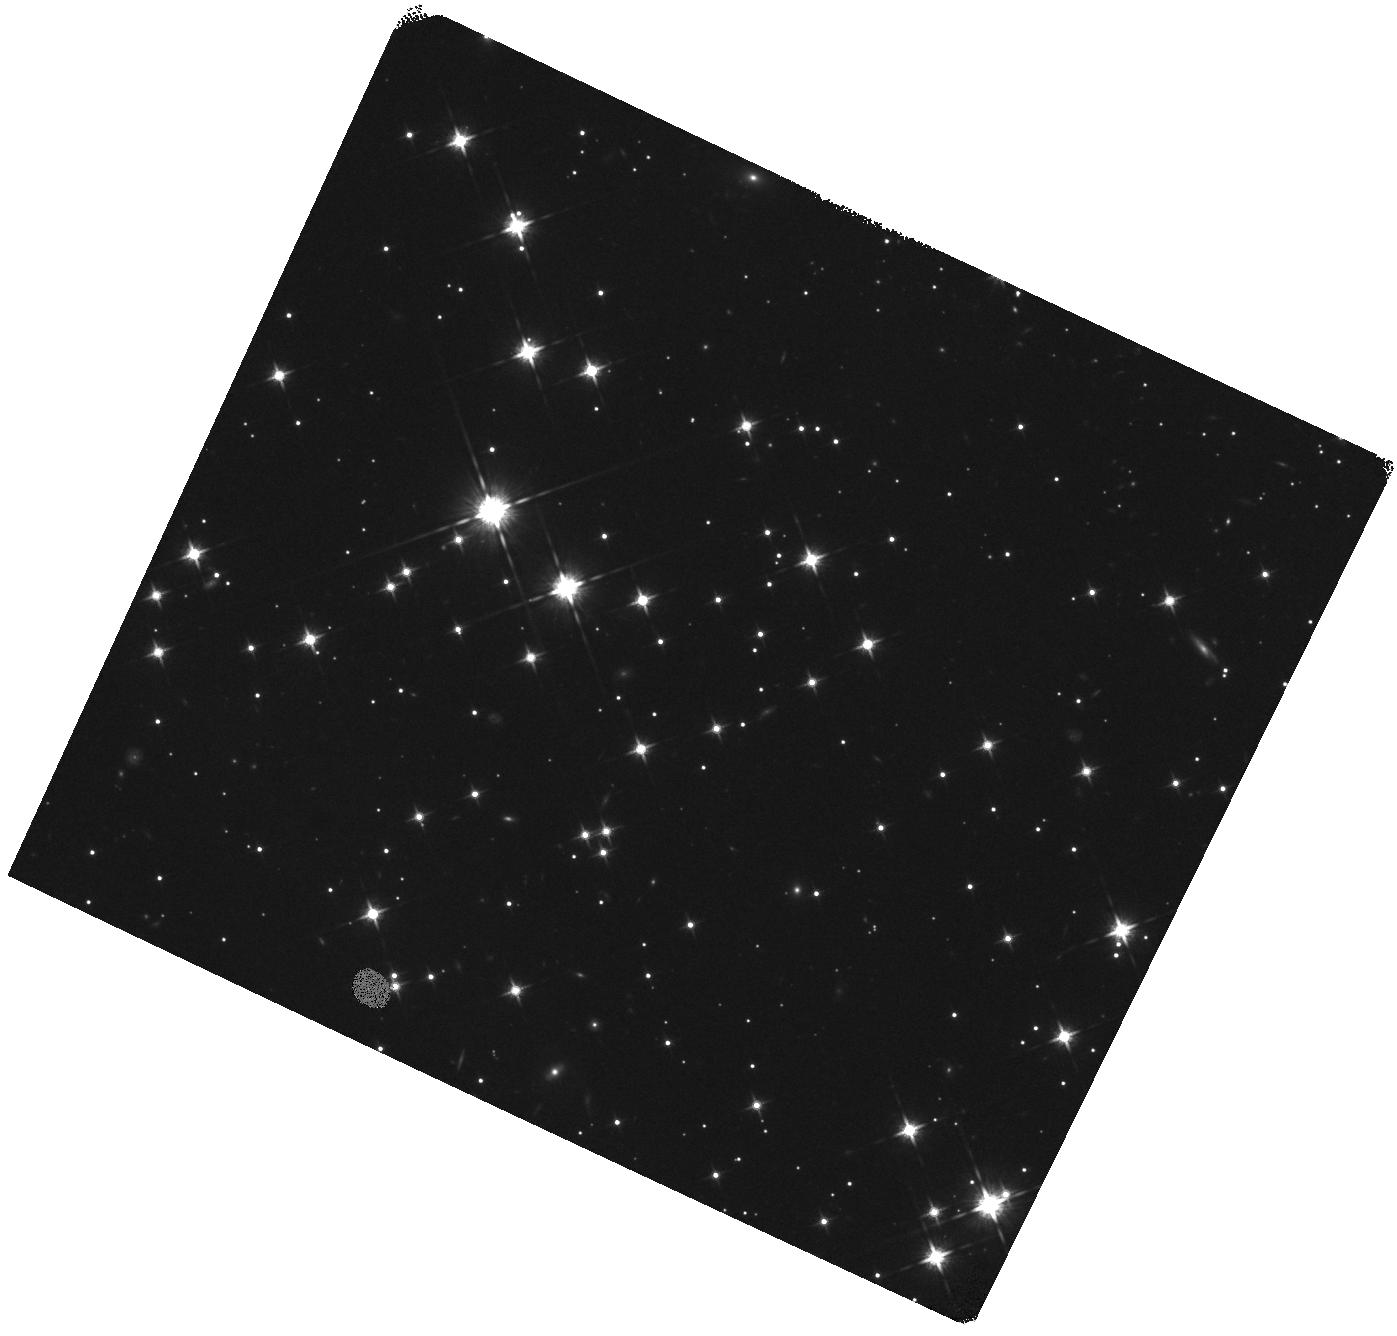
Target: SGR-J0418+5729. Instrument: WFC3/IR. Filter: F125W. Exposure: 15 min. Observation ID: hst_16019_03_wfc3_ir_f125w_ie7703

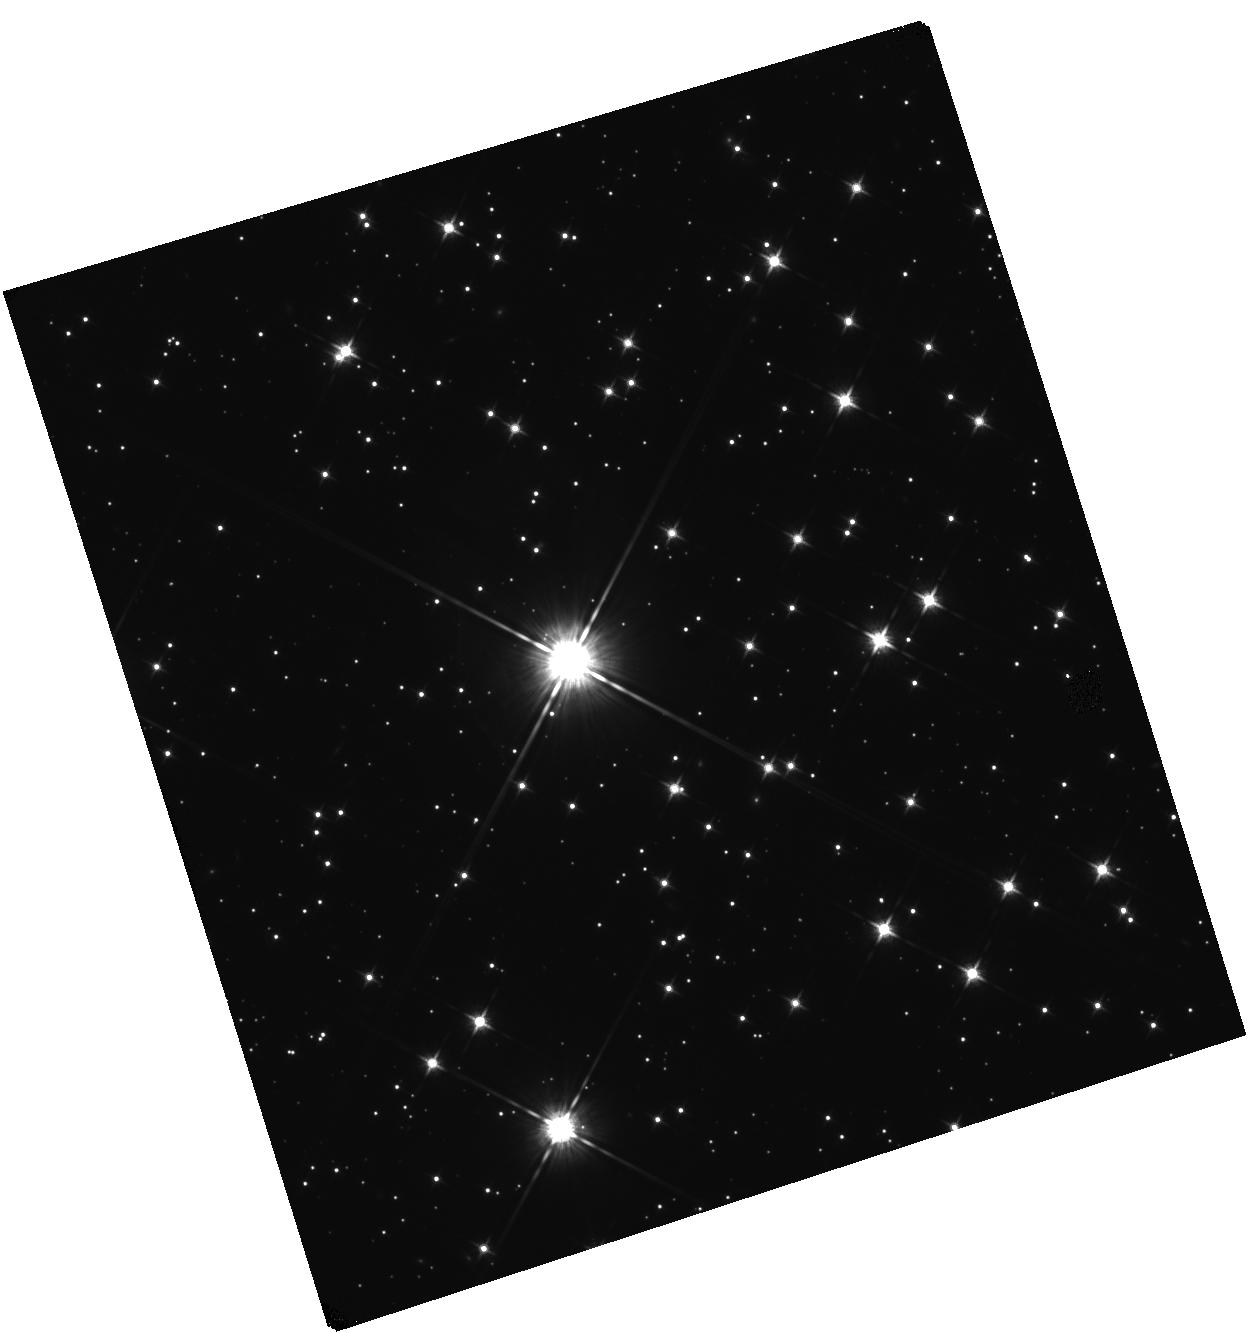
Target: SGR0755-2933. Instrument: WFC3/IR. Filter: F125W. Exposure: 15 min. Observation ID: hst_16019_24_wfc3_ir_f125w_ie7724

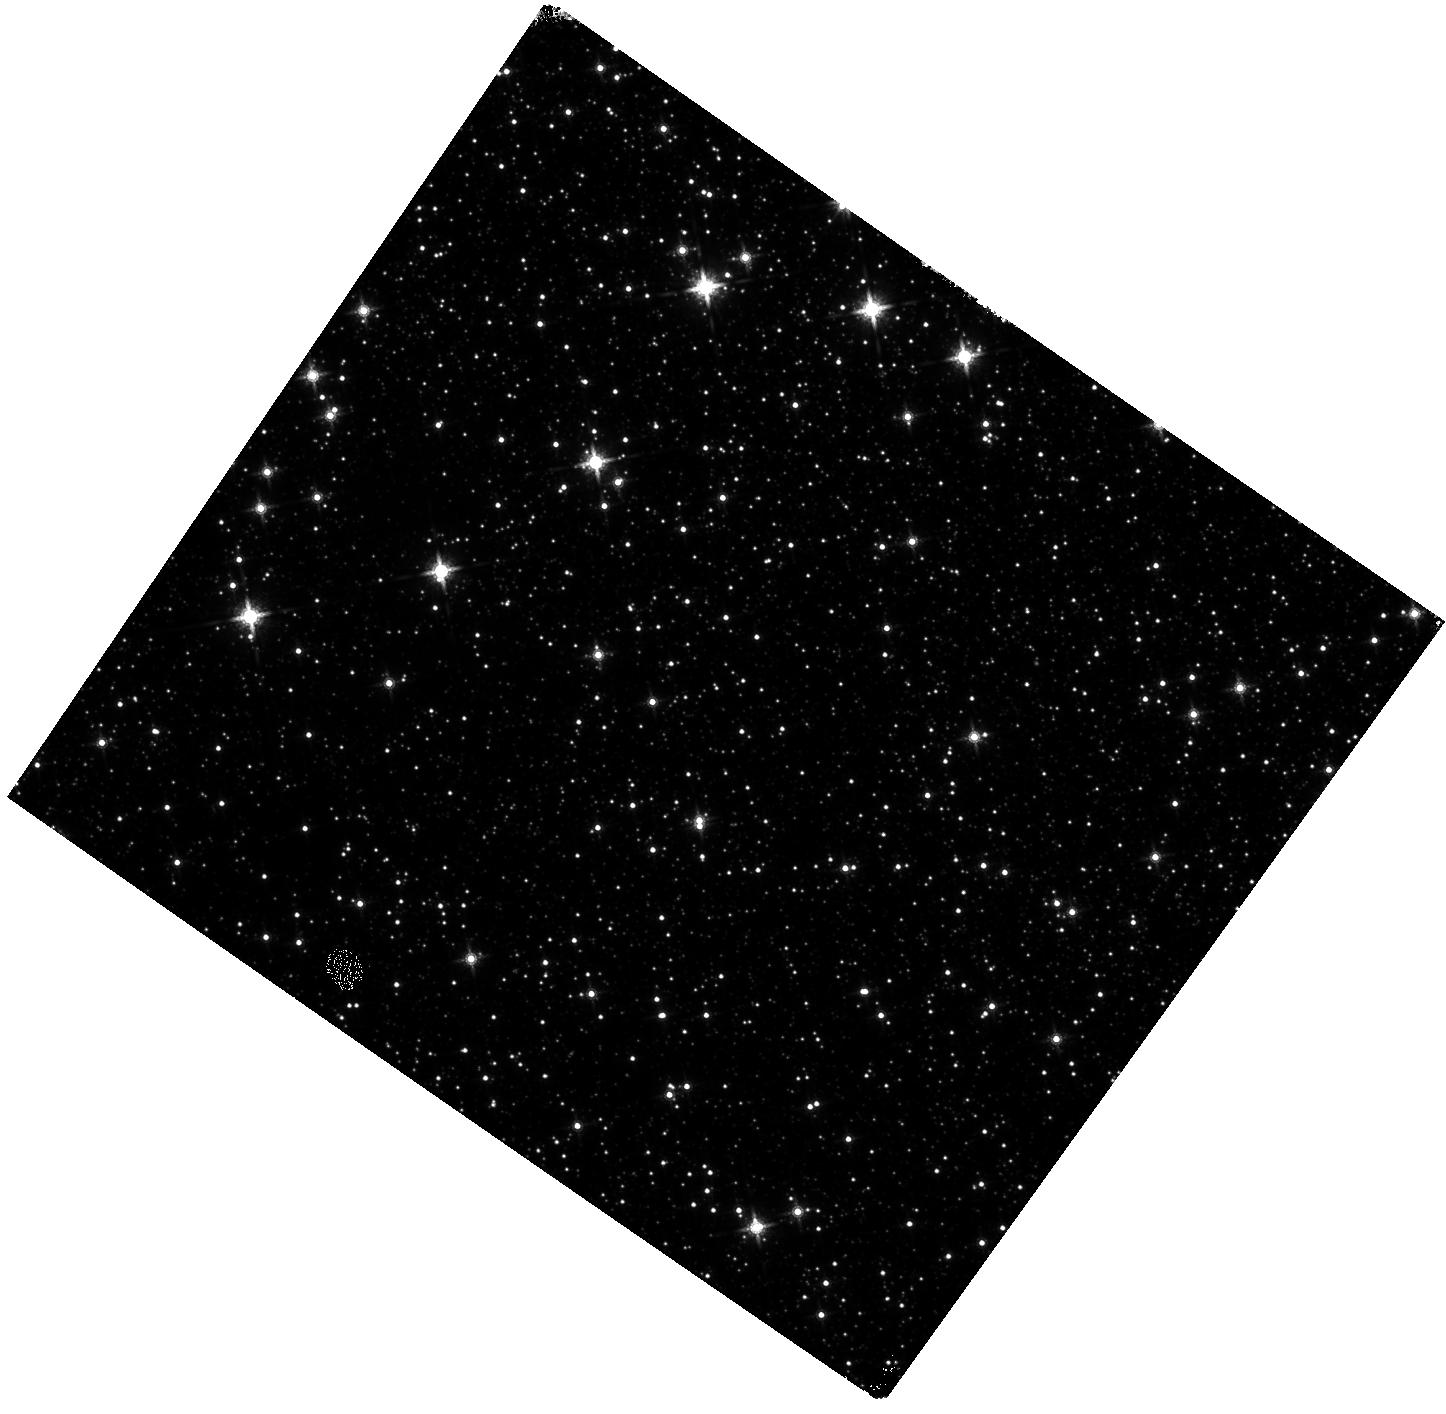
Target: PSR-J1622-4950. Instrument: WFC3/IR. Filter: F160W. Exposure: 15 min. Observation ID: hst_16019_08_wfc3_ir_f160w_ie7708

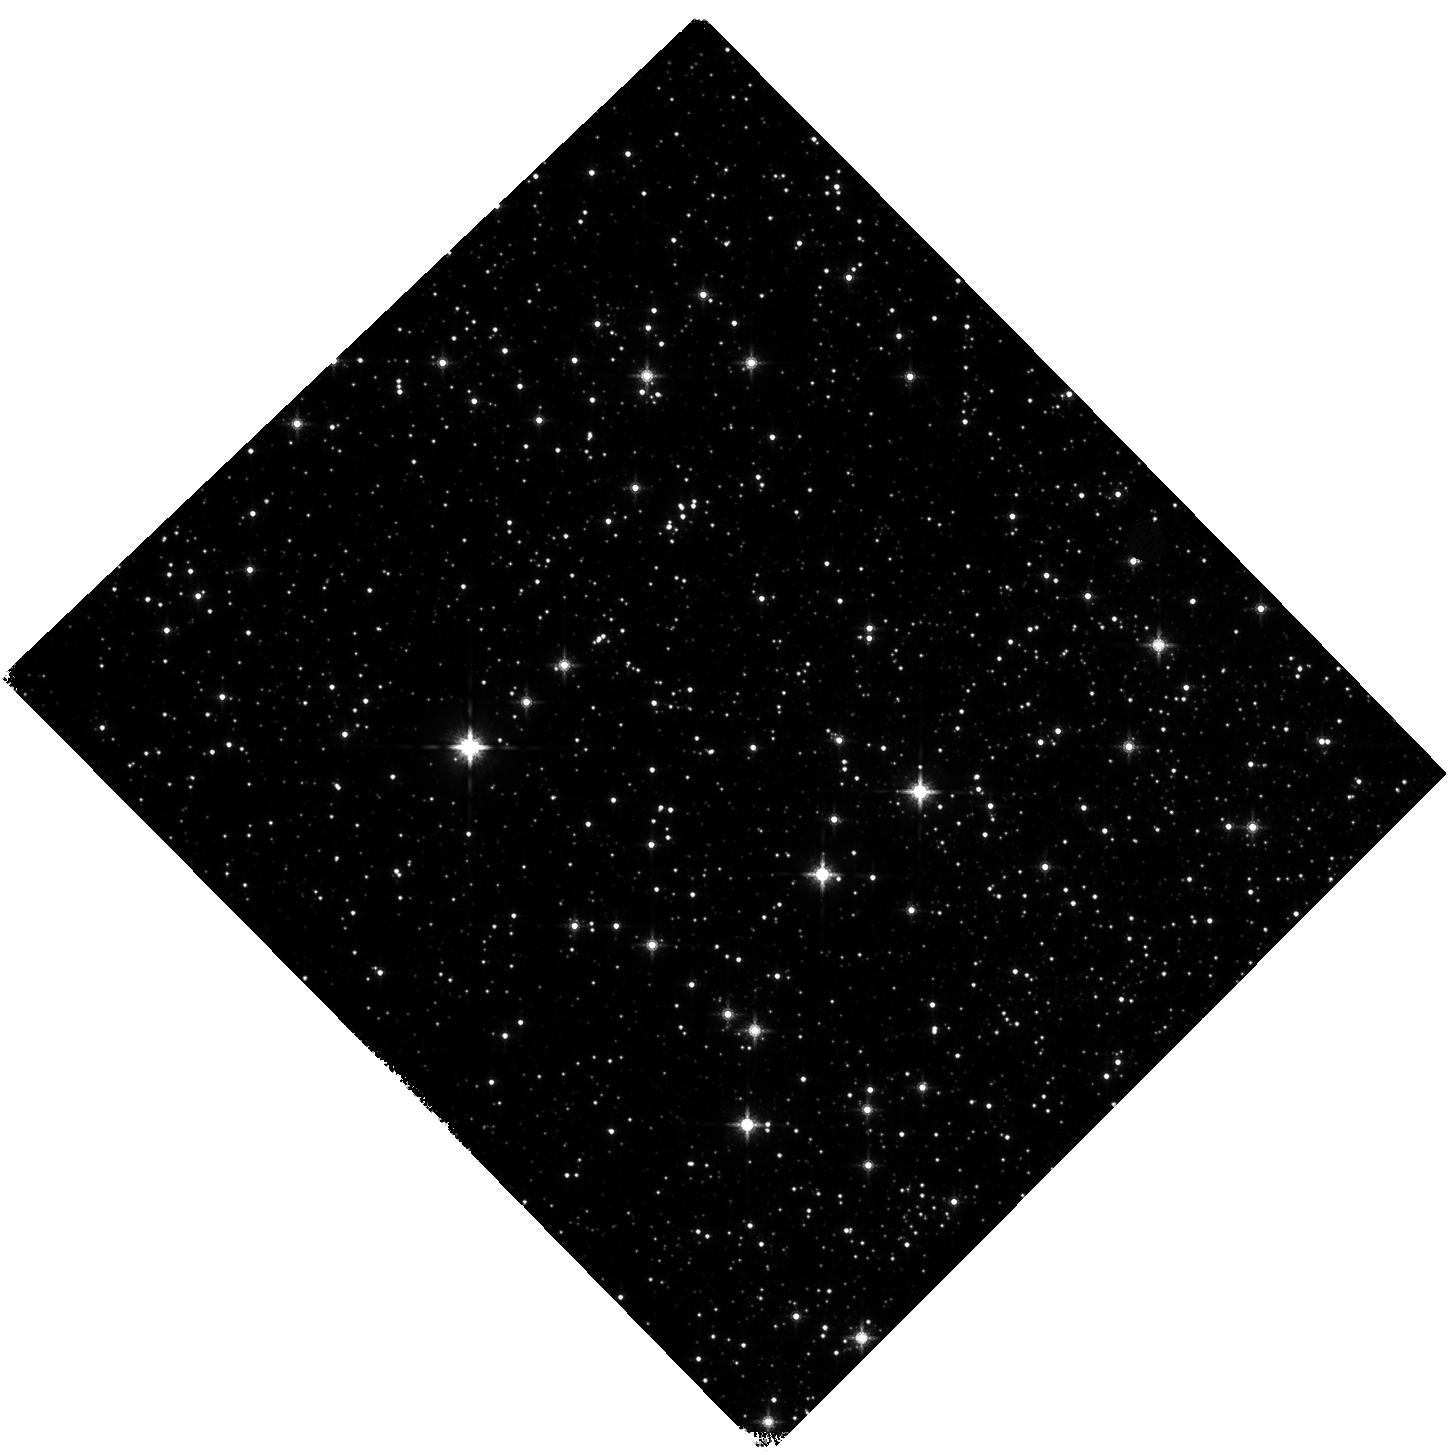
Target: SWIFT-J1834.9-0846. Instrument: WFC3/IR. Filter: F160W. Exposure: 15 min. Observation ID: hst_16019_18_wfc3_ir_f160w_ie7718

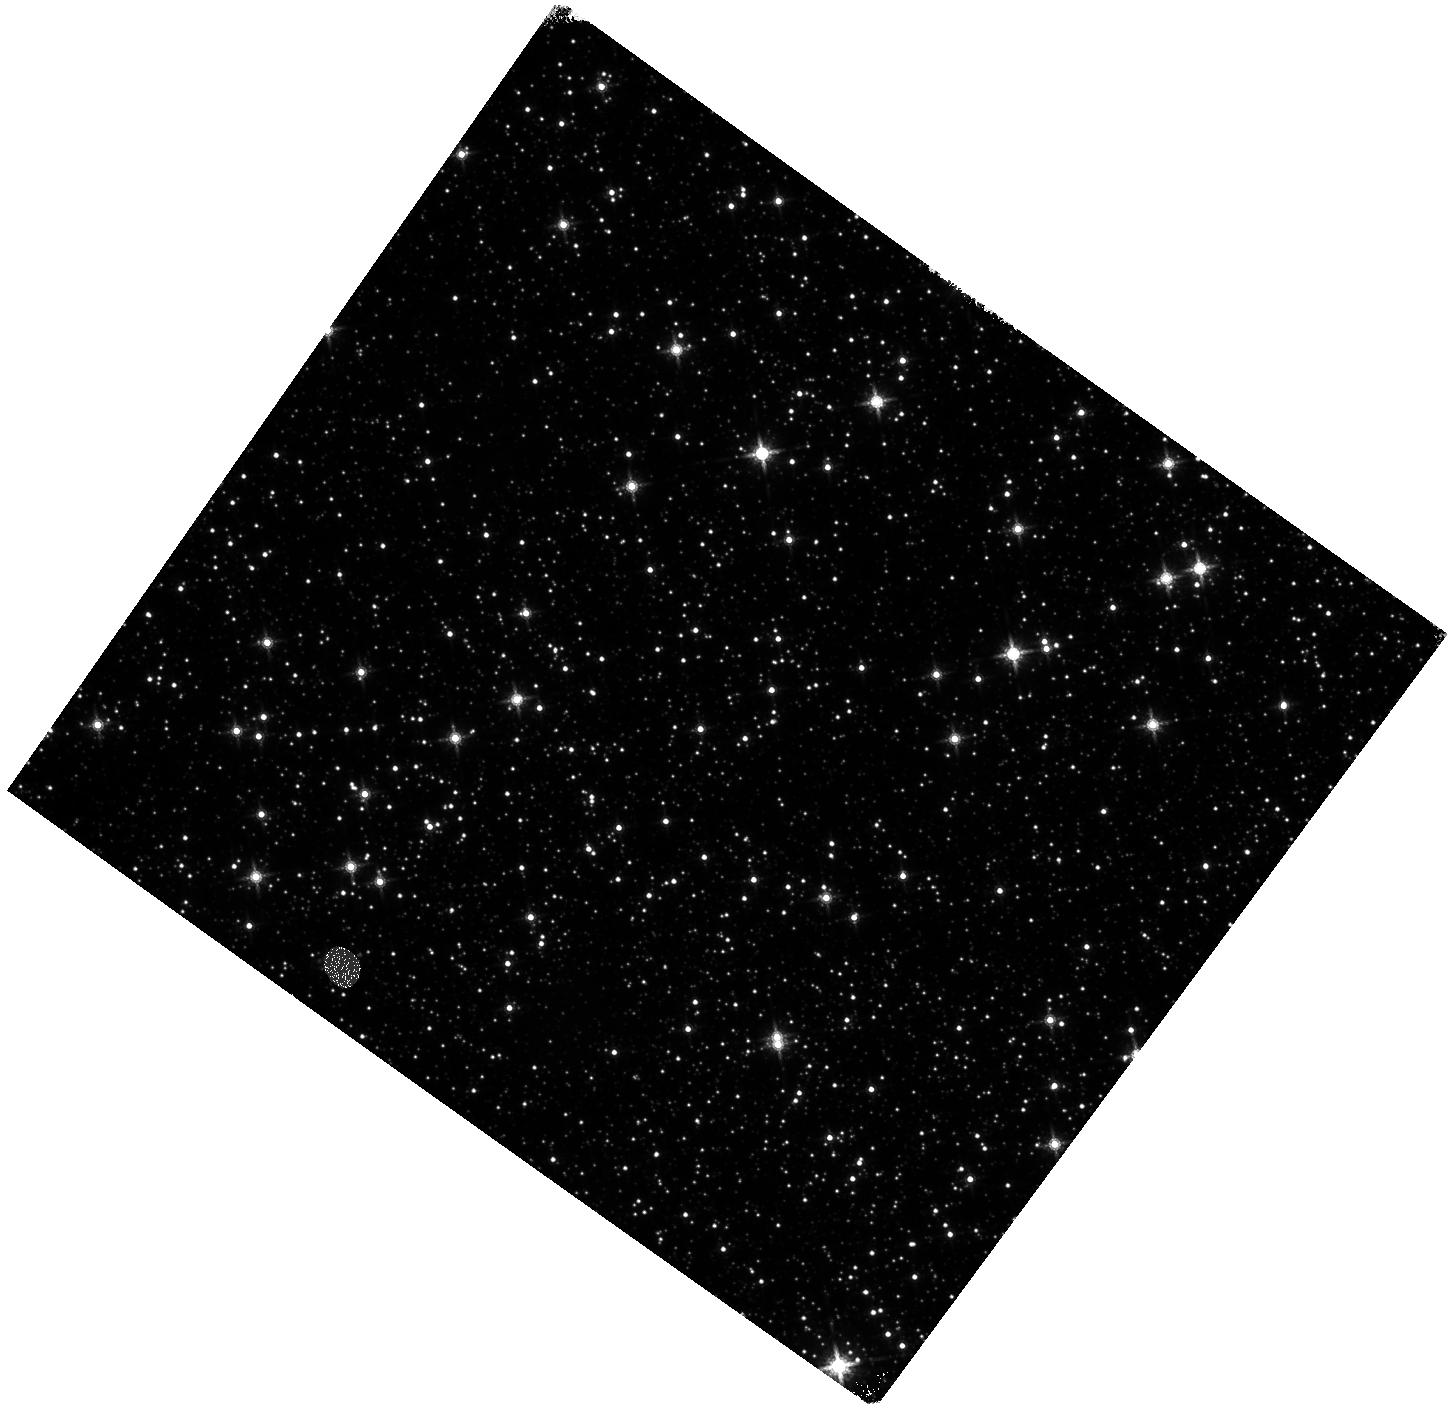
Target: SGR1627-41. Instrument: WFC3/IR. Filter: F160W. Exposure: 15 min. Observation ID: hst_16019_09_wfc3_ir_f160w_ie7709

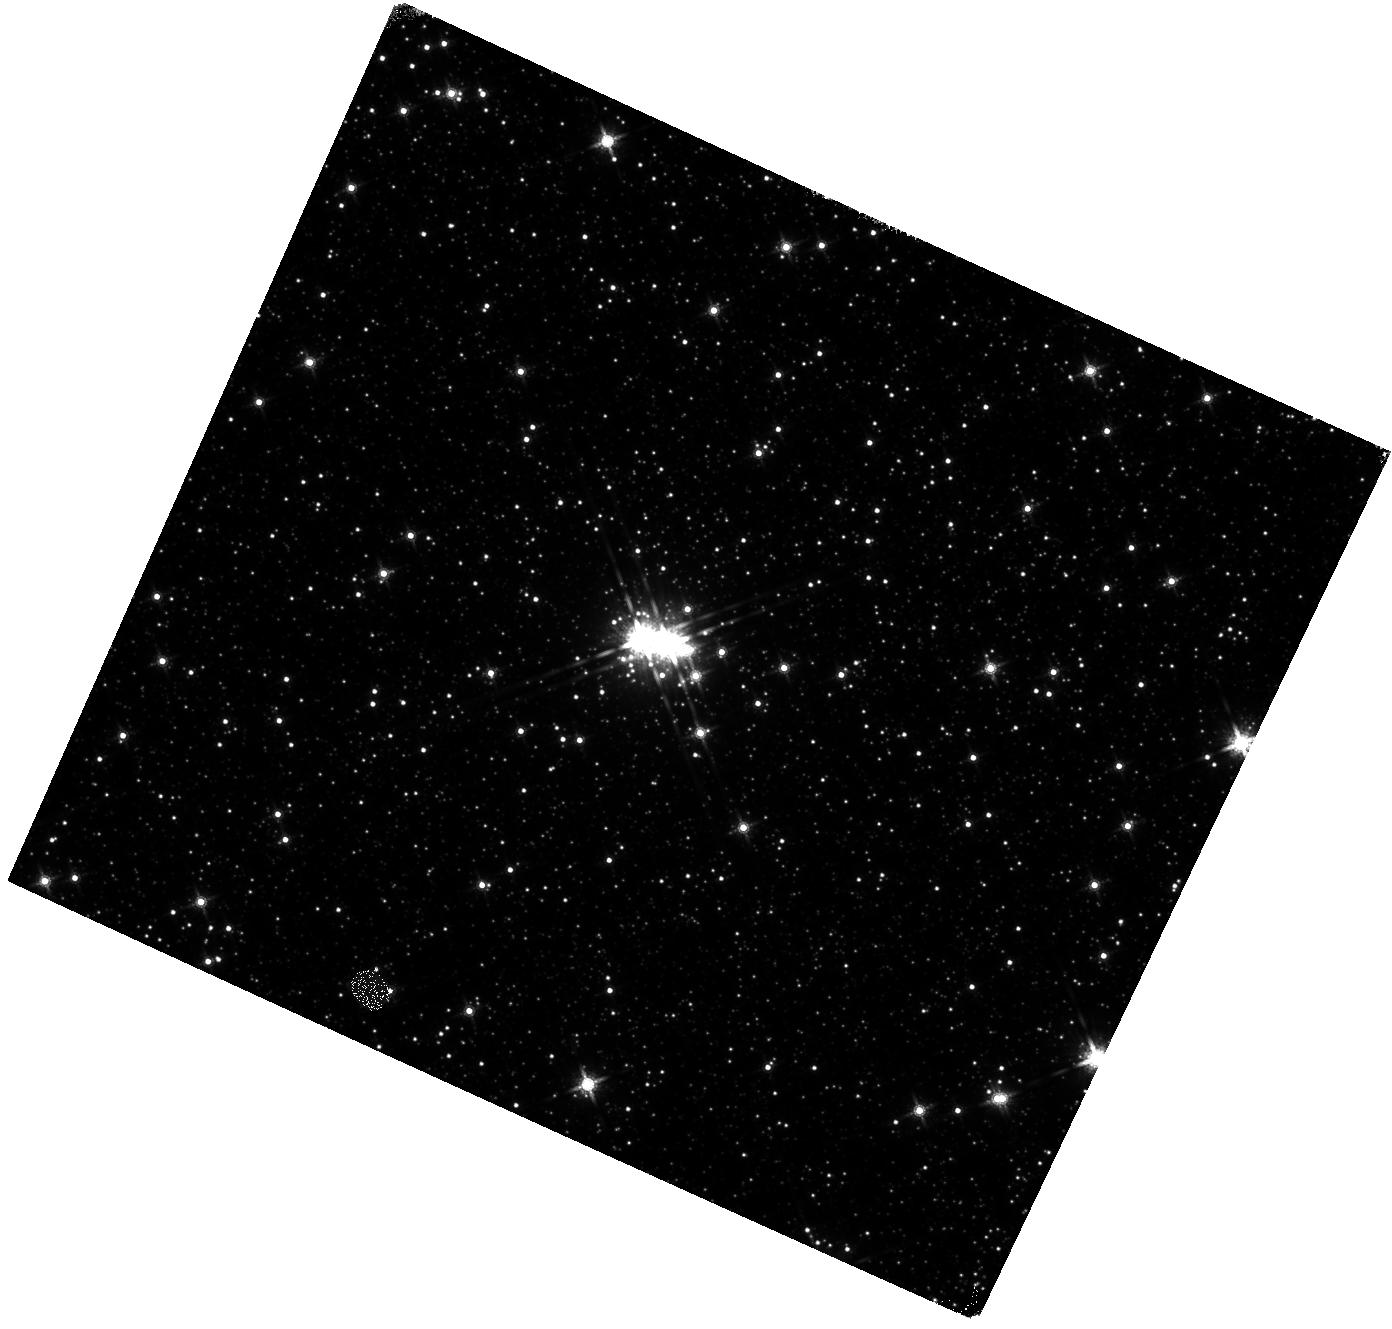
Target: SGR-1900+14. Instrument: WFC3/IR. Filter: F160W. Exposure: 15 min. Observation ID: hst_16019_21_wfc3_ir_f160w_ie7721

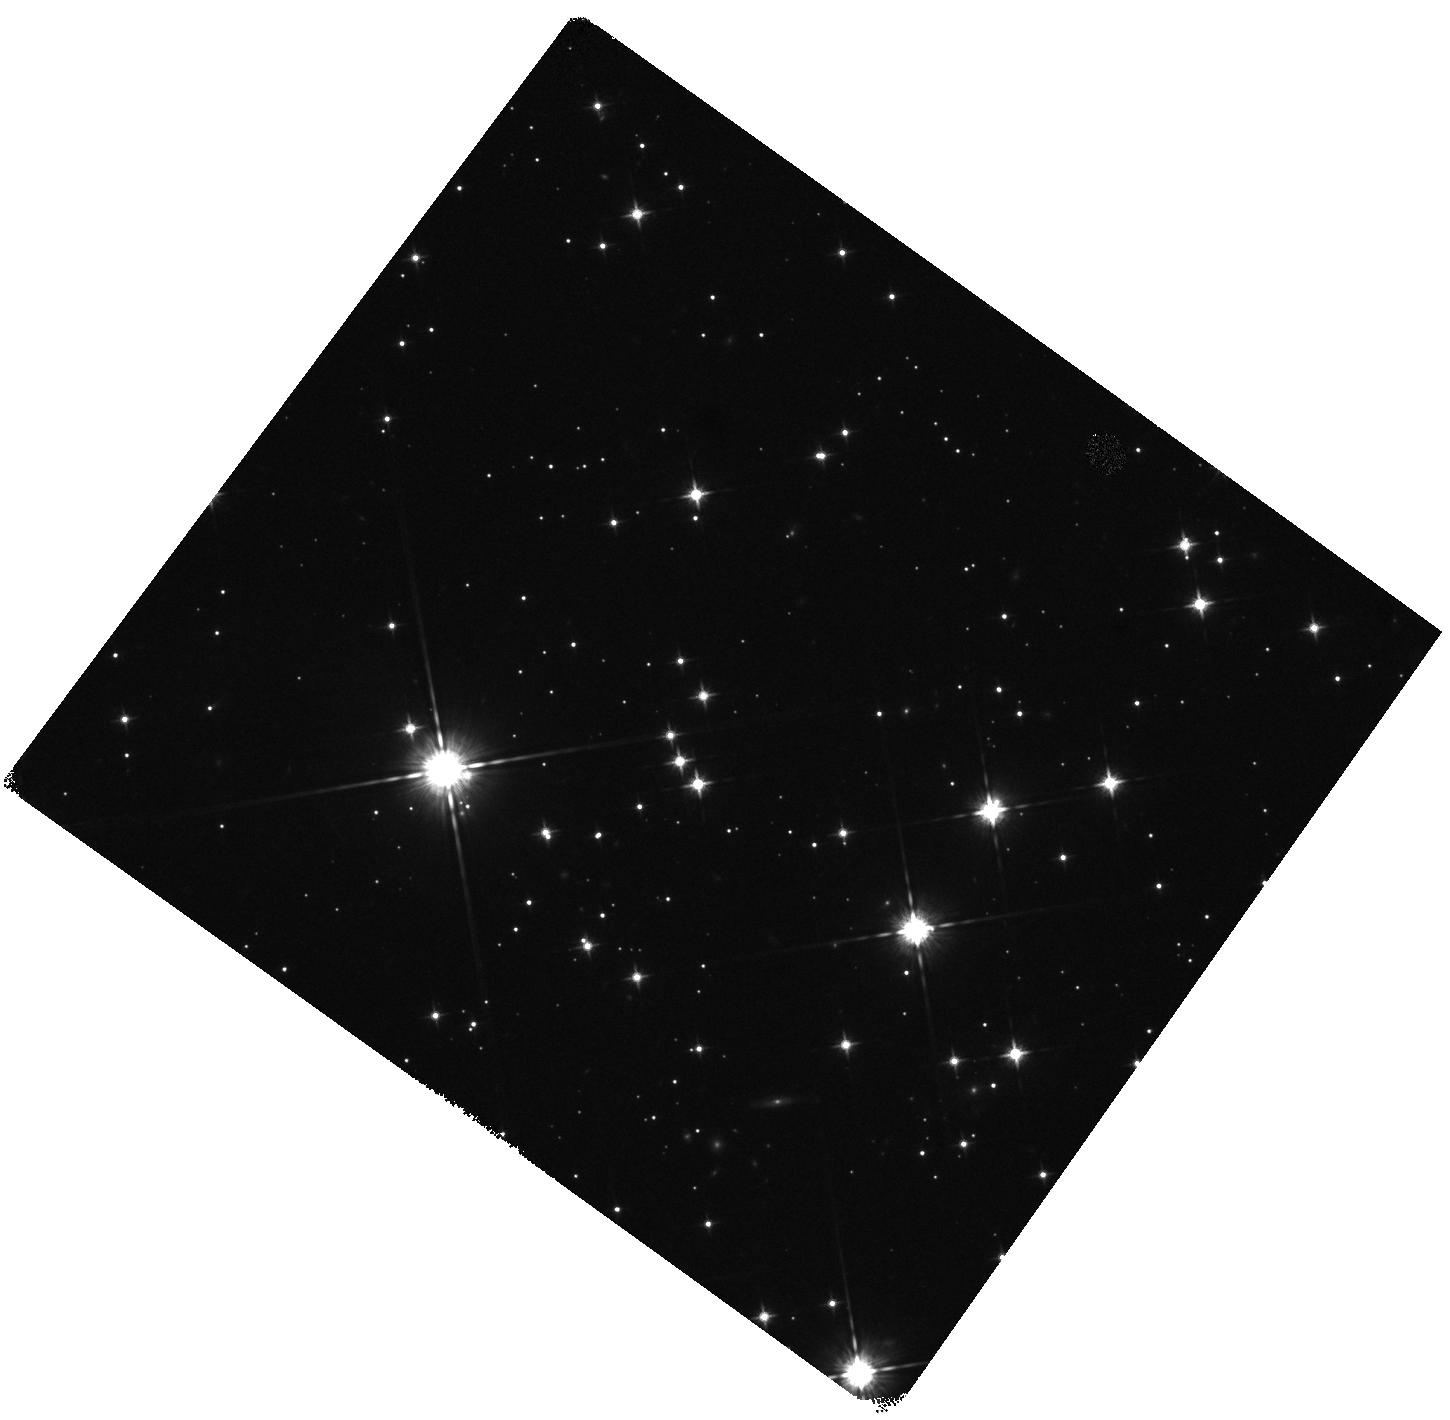
Target: SGR0501+4516. Instrument: WFC3/IR. Filter: F125W. Exposure: 10 min. Observation ID: hst_16019_04_wfc3_ir_f125w_ie7704

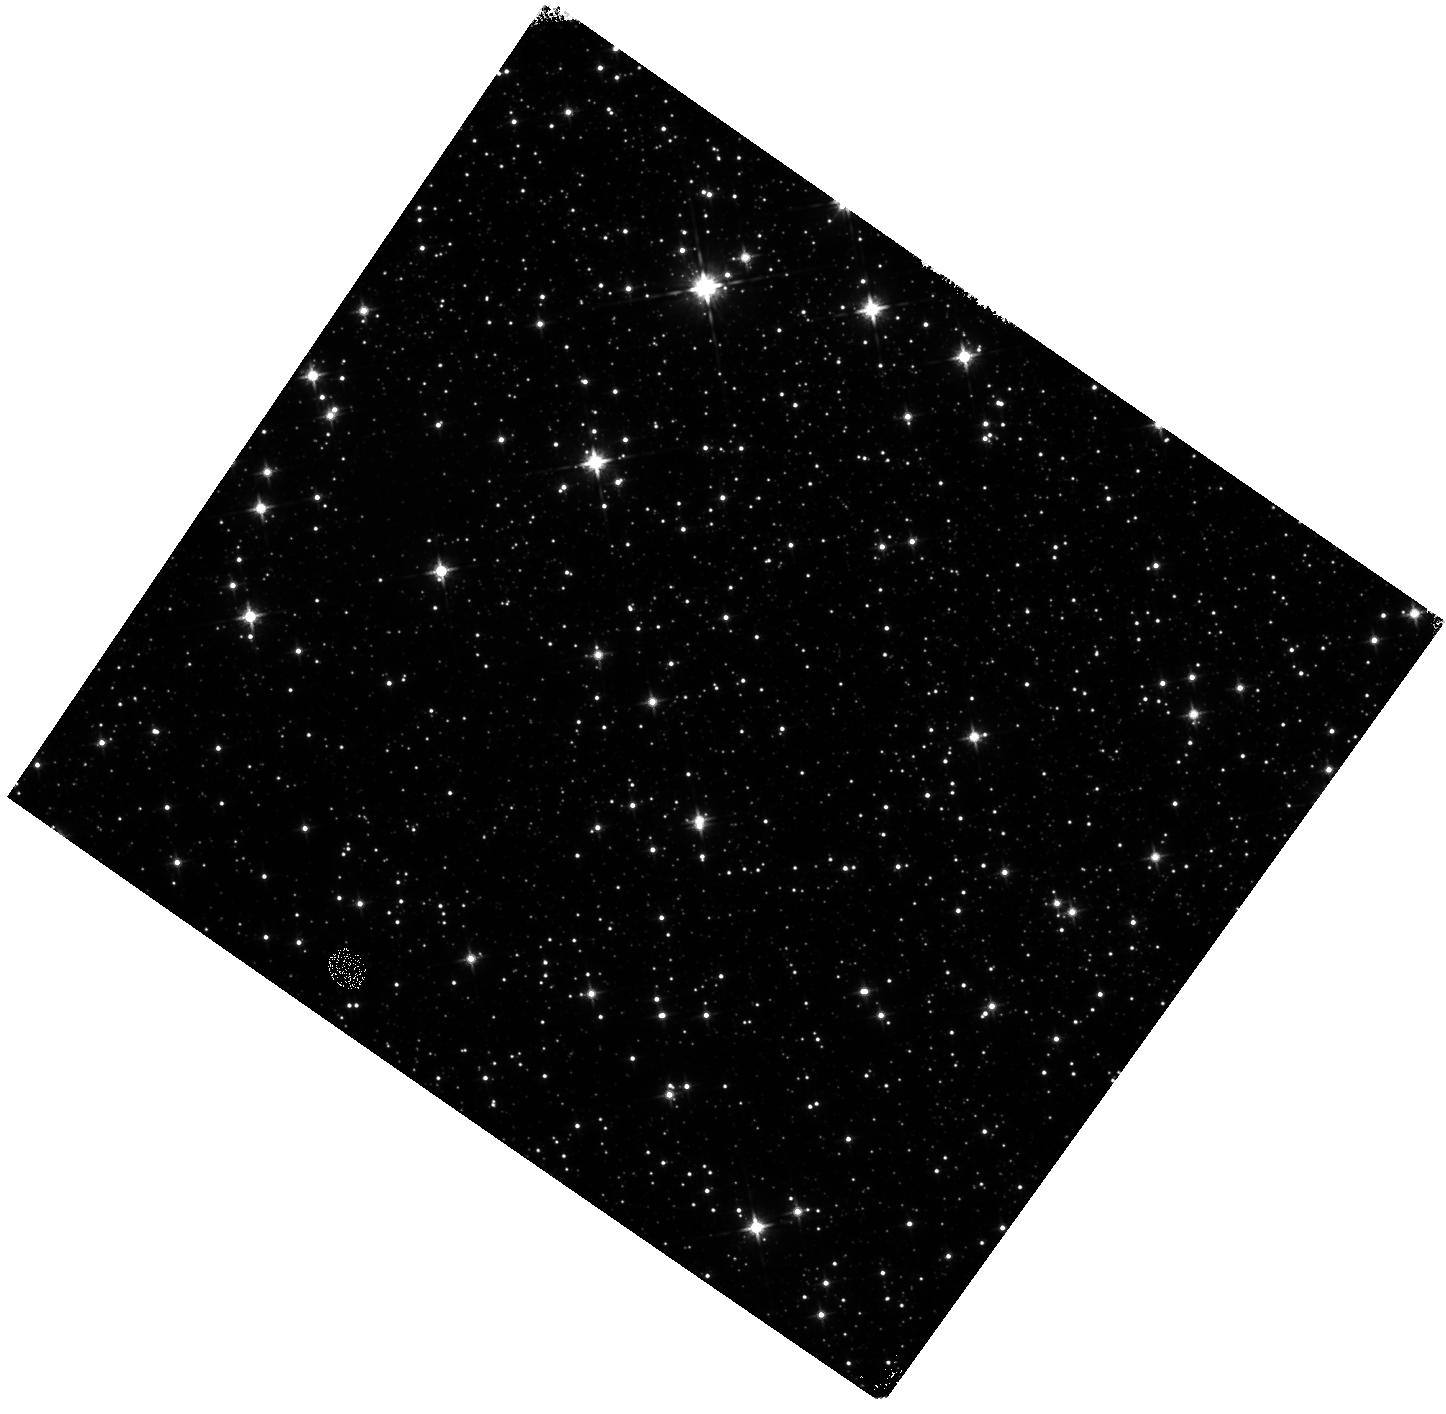
Target: PSR-J1622-4950. Instrument: WFC3/IR. Filter: F125W. Exposure: 15 min. Observation ID: hst_16019_08_wfc3_ir_f125w_ie7708

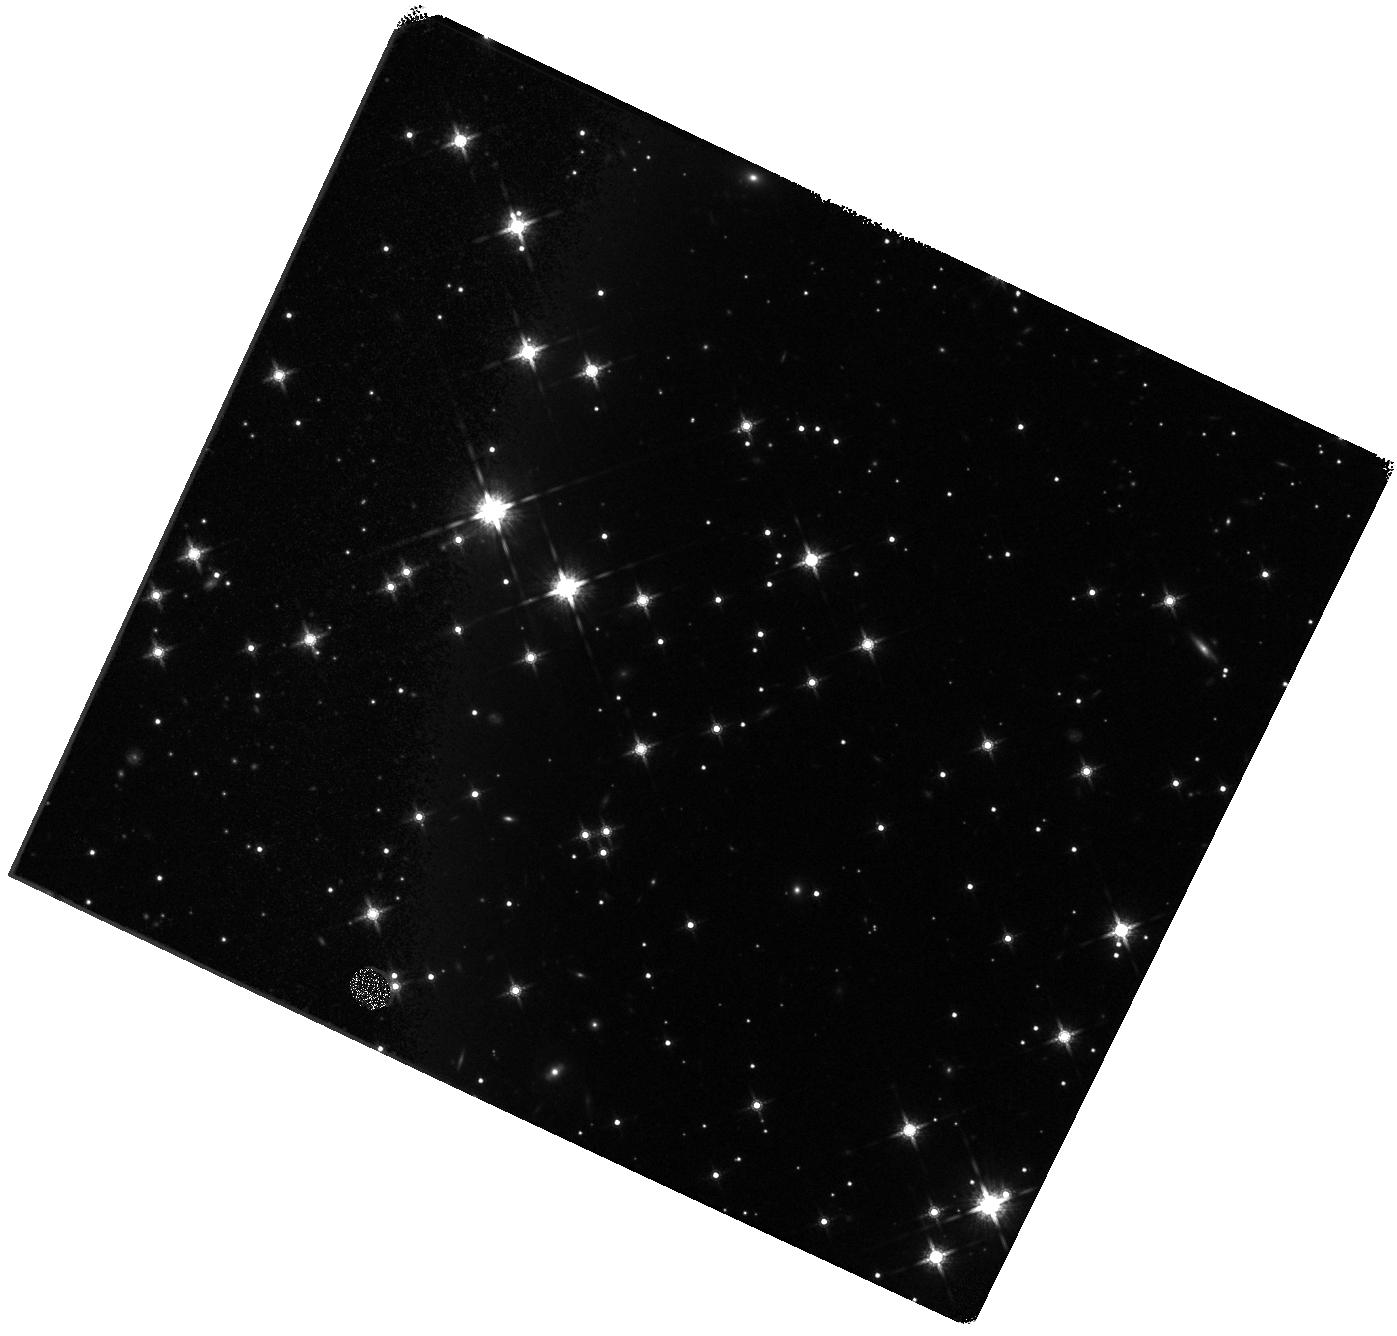
Target: SGR-J0418+5729. Instrument: WFC3/IR. Filter: F160W. Exposure: 15 min. Observation ID: hst_16019_03_wfc3_ir_f160w_ie7703

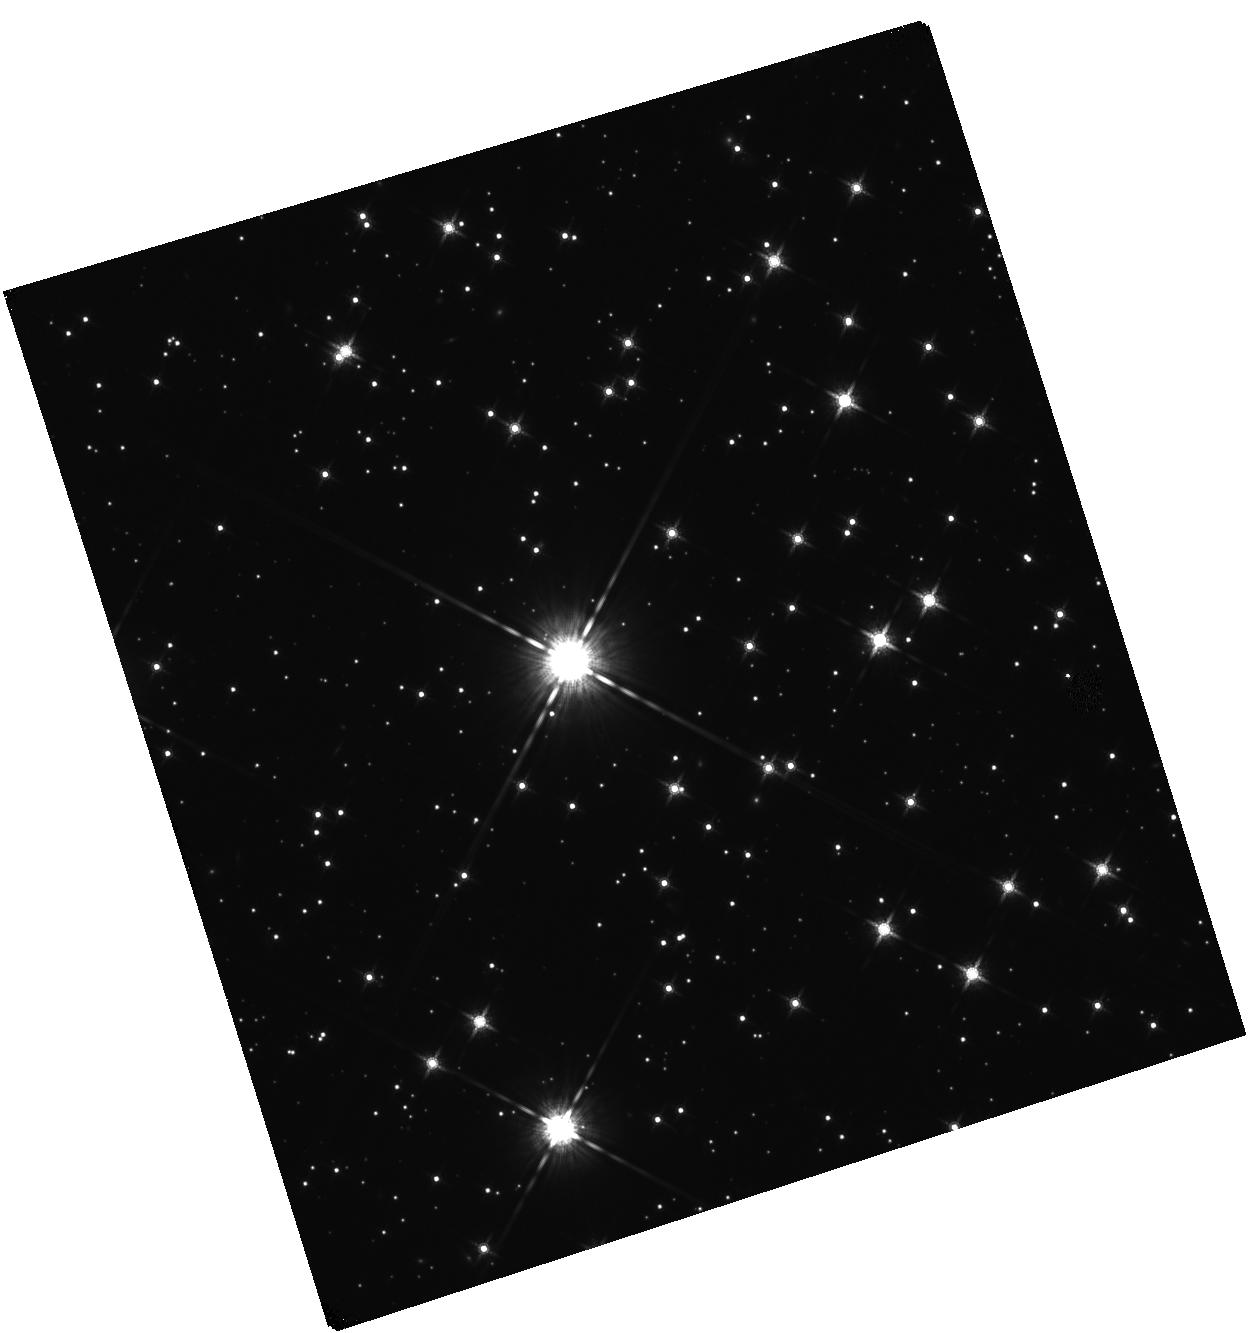
Target: SGR0755-2933. Instrument: WFC3/IR. Filter: F160W. Exposure: 15 min. Observation ID: hst_16019_24_wfc3_ir_f160w_ie7724

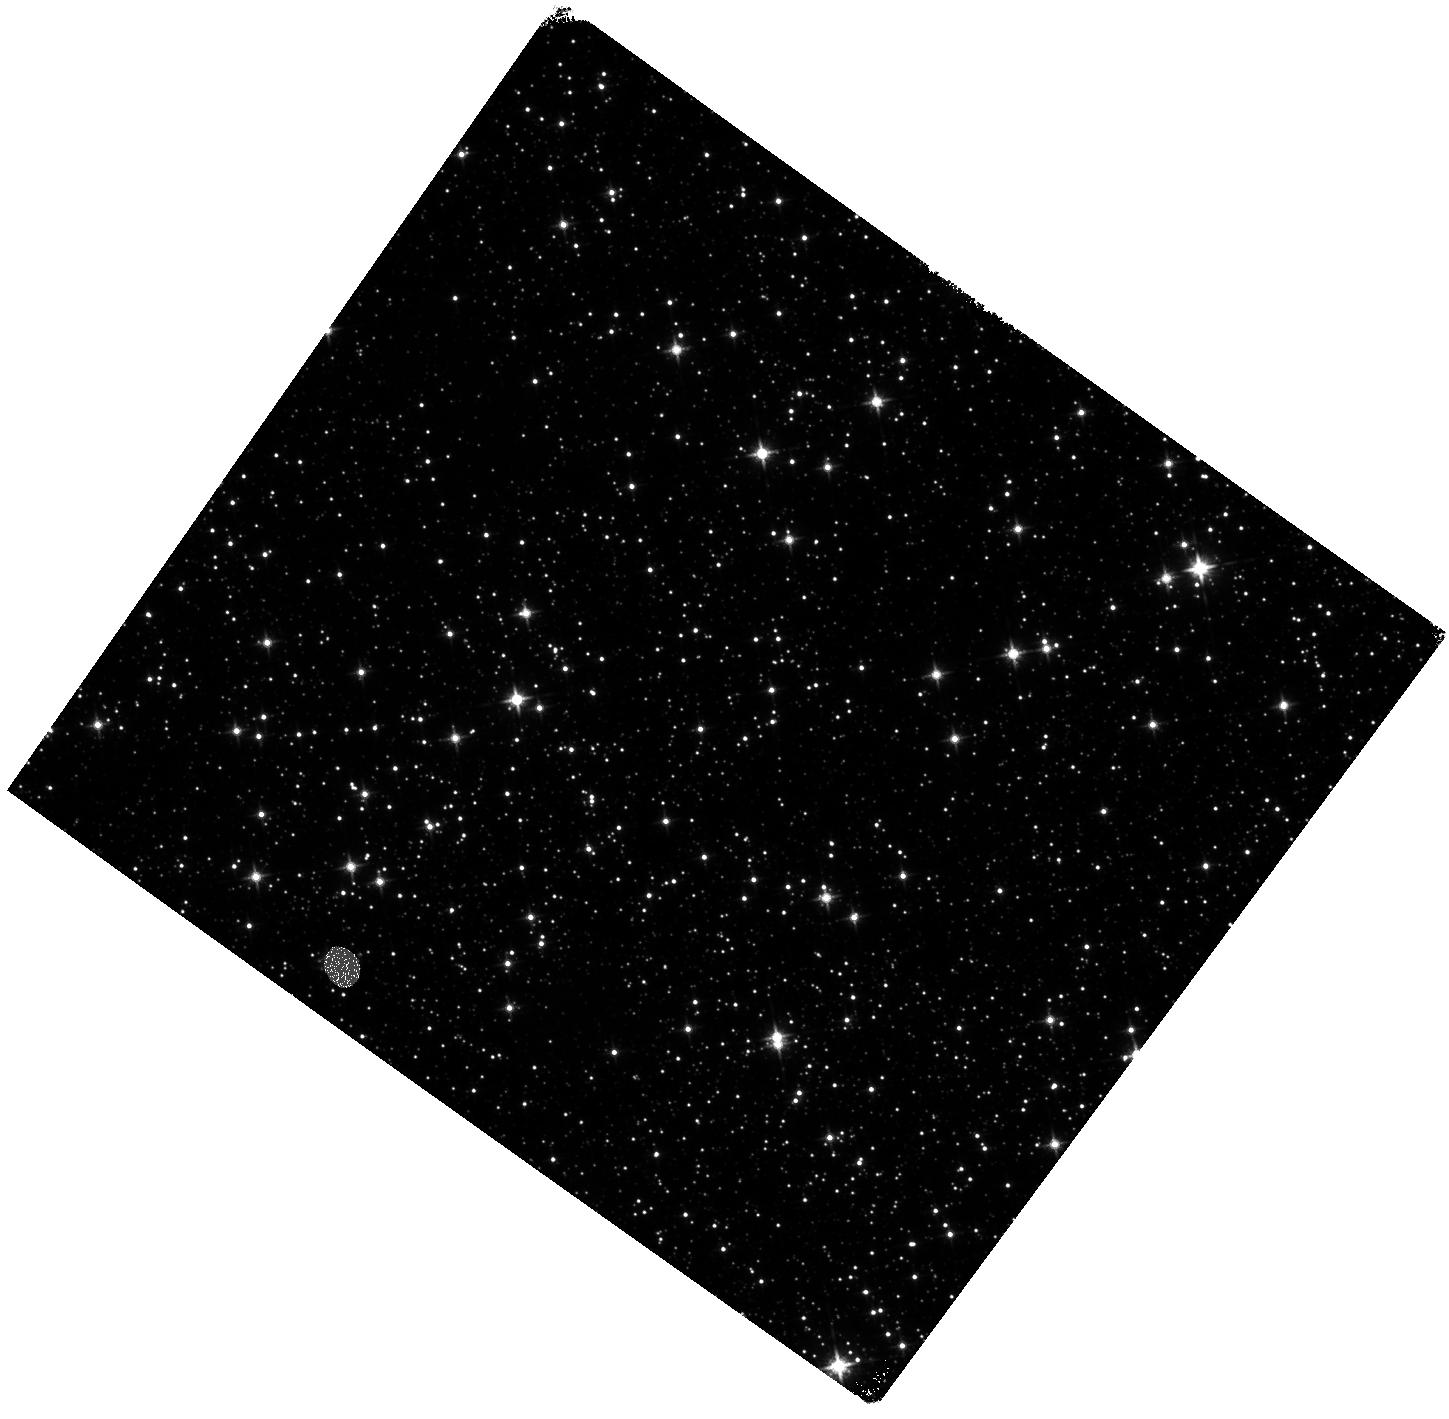
Target: SGR1627-41. Instrument: WFC3/IR. Filter: F125W. Exposure: 15 min. Observation ID: hst_16019_09_wfc3_ir_f125w_ie7709

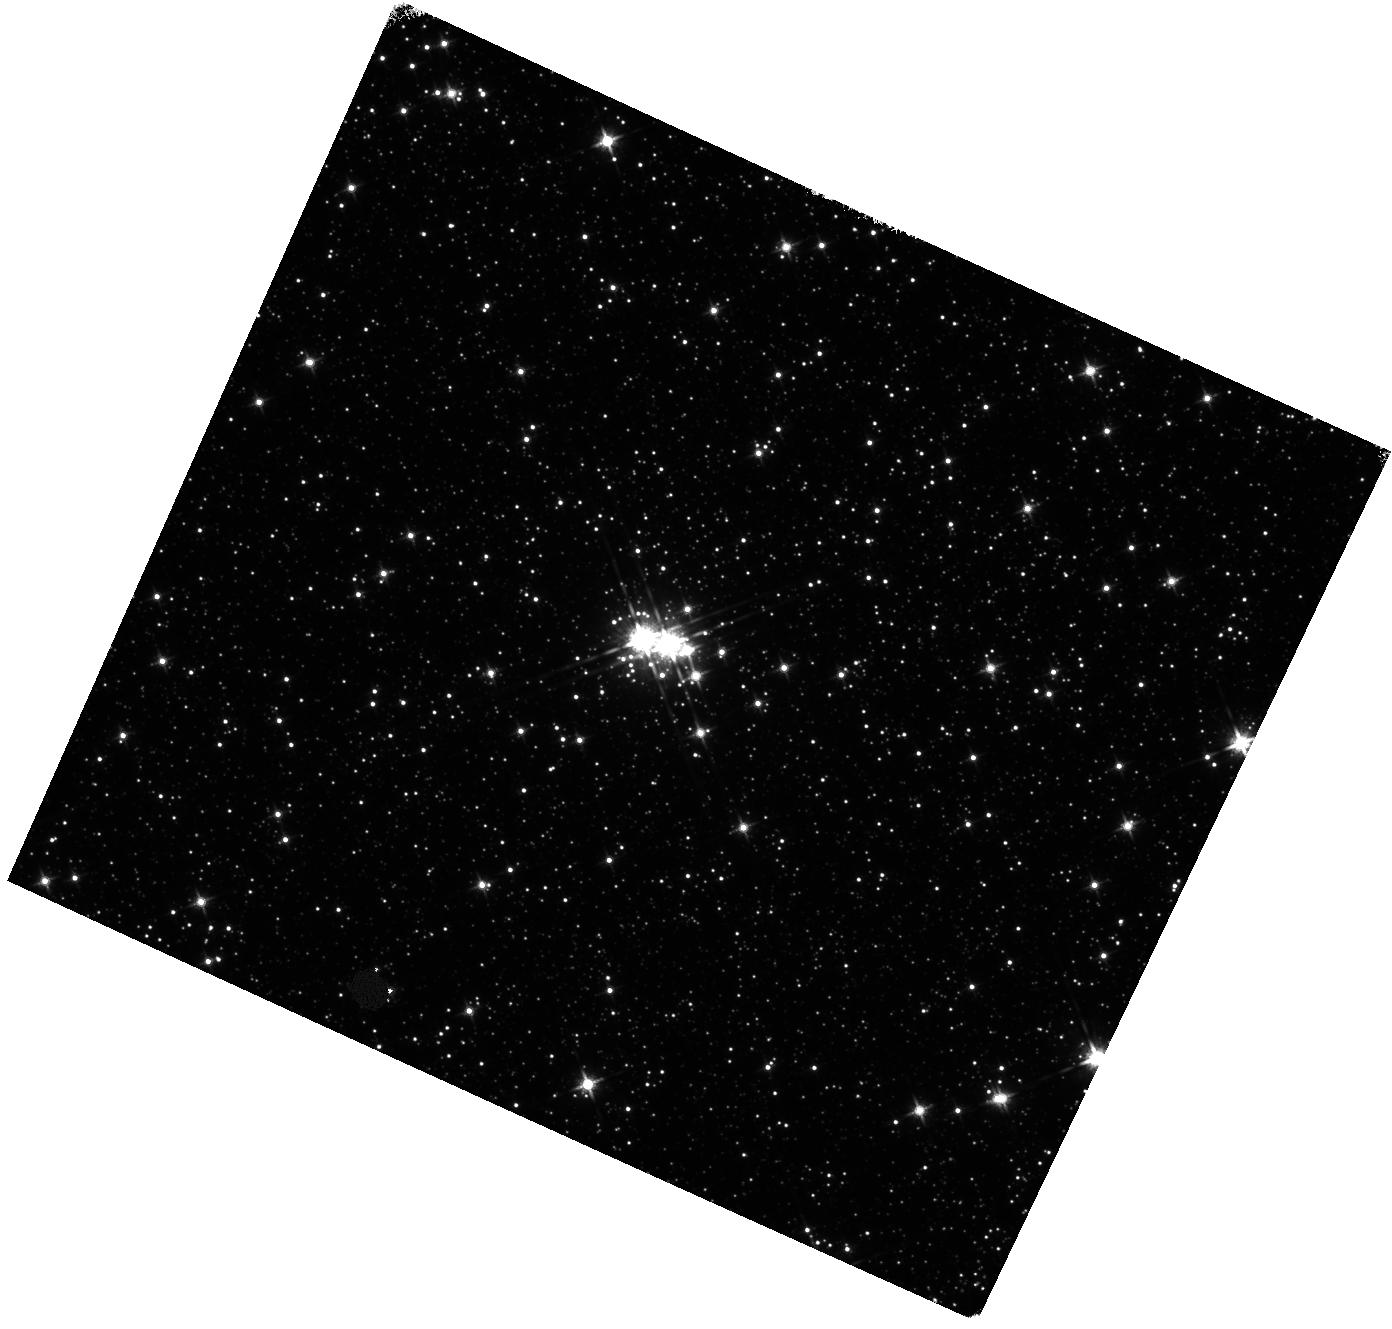
Target: SGR-1900+14. Instrument: WFC3/IR. Filter: F125W. Exposure: 15 min. Observation ID: hst_16019_21_wfc3_ir_f125w_ie7721

The counterparts and environments of magnetars (PI: Levan, Andrew James)

We request a series of SNAPSHOT observations of the locations of highly magnetic neutron stars -- so called magnetars. Our multicolour observations, in tandem with extant sub-arcsecond localisations from Chandra, will enable the unambiguous identification of a sample of magnetar counterparts for the first time, while also providing an unparalleled view of the magnetar environment. Once found these magnetar counterparts will provide unique insights into magnetar emission mechanisms, pinpoint the stellar clusters of their birth, enable long term proper motions that will allow the dynamics (e.g. kicks) of magnetars to be compared to normal pulsars, and provide targets for JWST spectroscopy, underpinning the next decade of efforts to understand these extreme neutron stars, their origin and their roles as central engines in many of the most powerful explosions in the Universe.